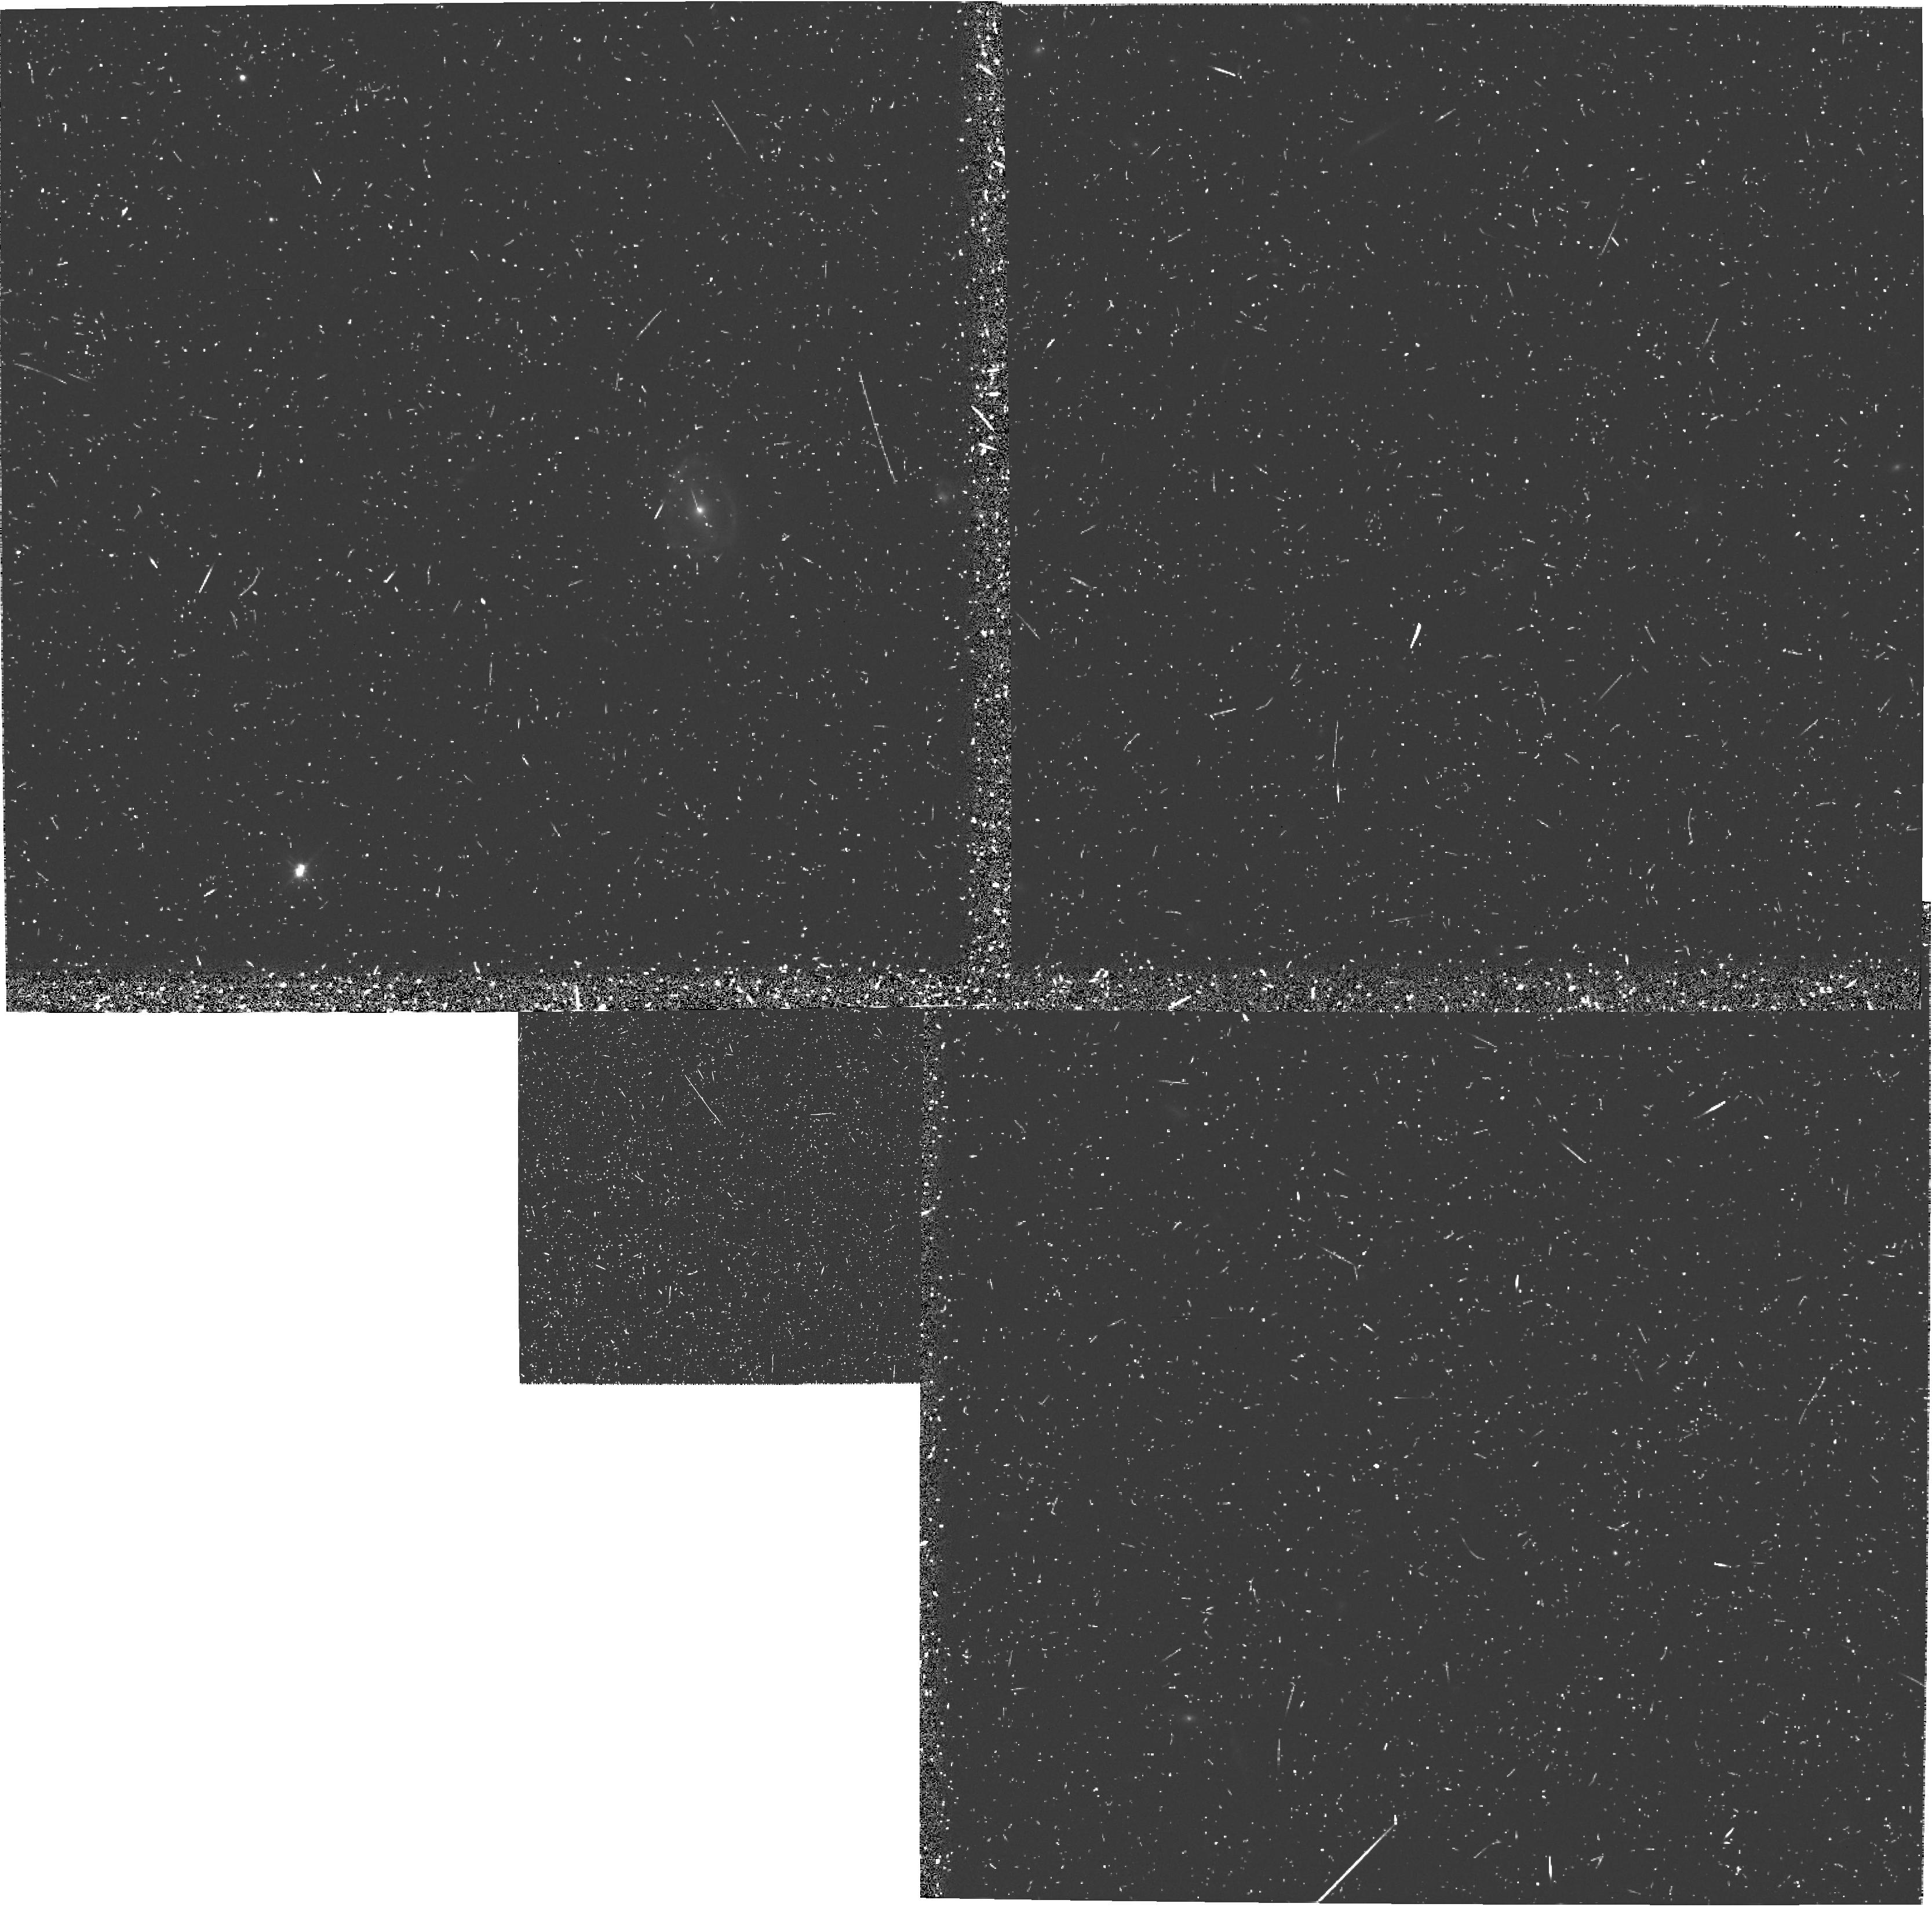
Target: 3C256. Instrument: WFPC2/PC. Filter: F555W. Exposure: 42 min. Observation ID: u39p0304r

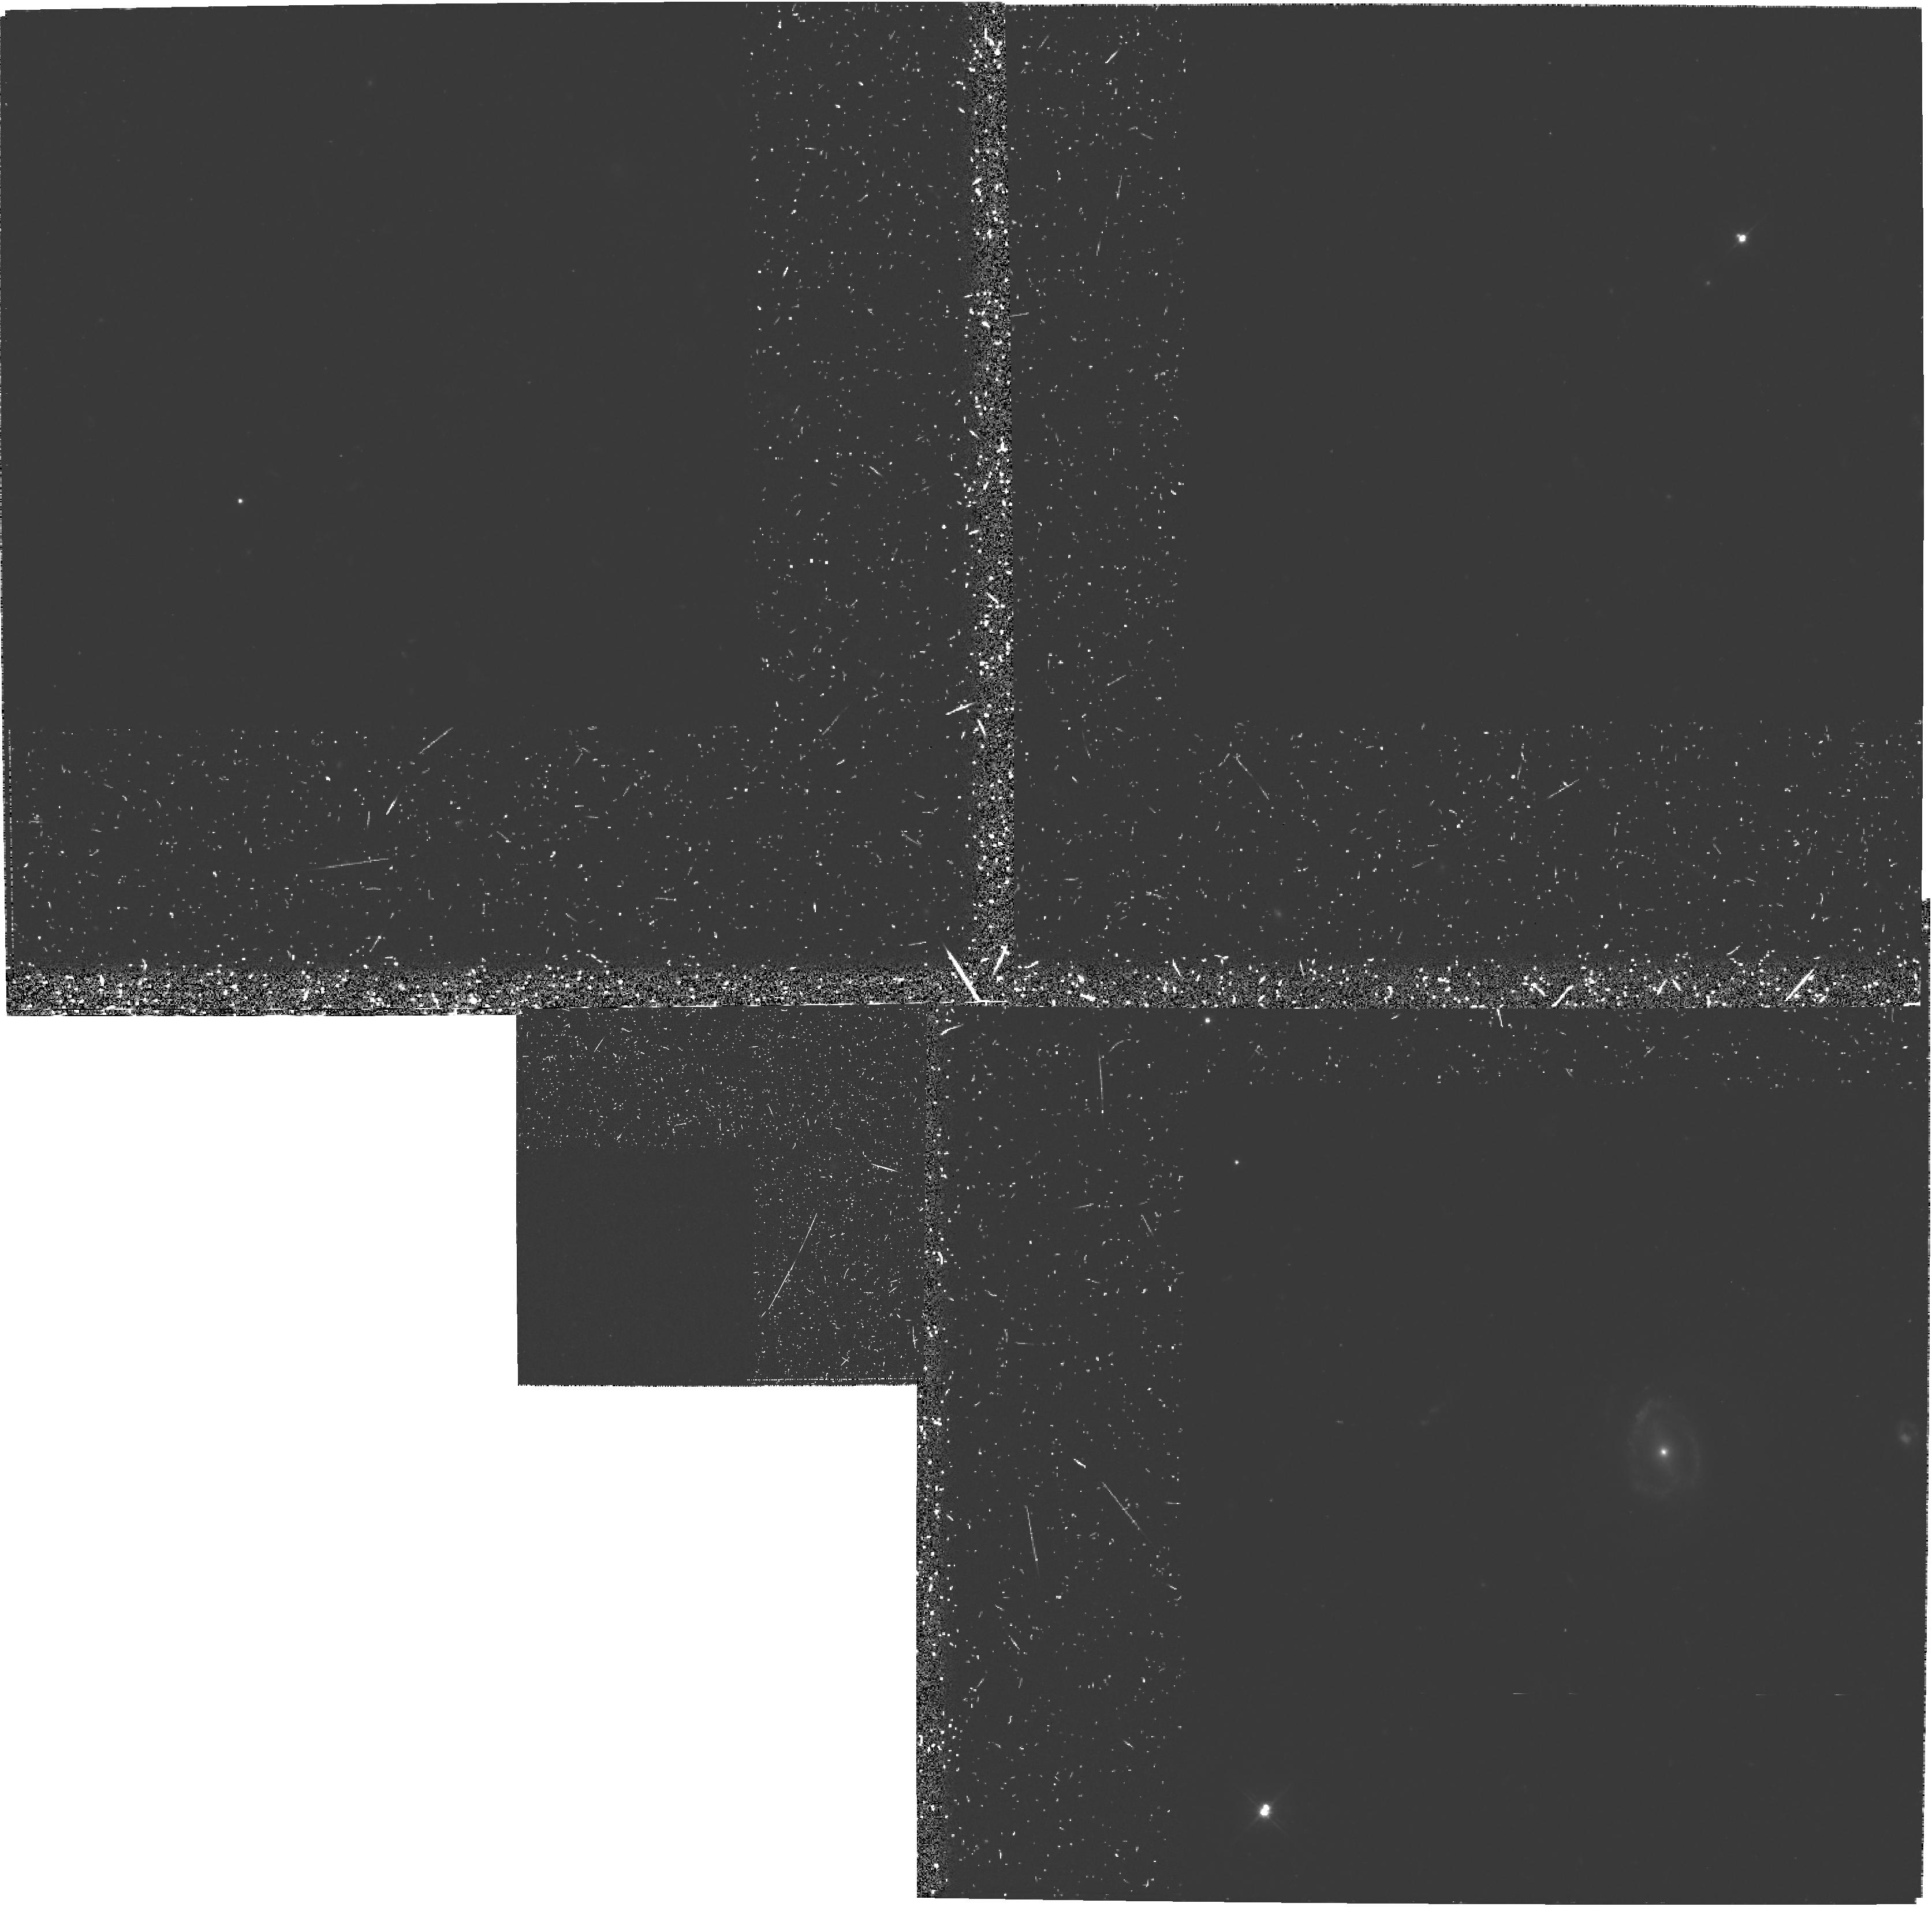
Target: 3C256. Instrument: WFPC2/PC. Filter: F555W-POLQ. Exposure: 2.8 h. Observation ID: hst_5925_02_wfpc2_pc_f555w-polq_u39p02

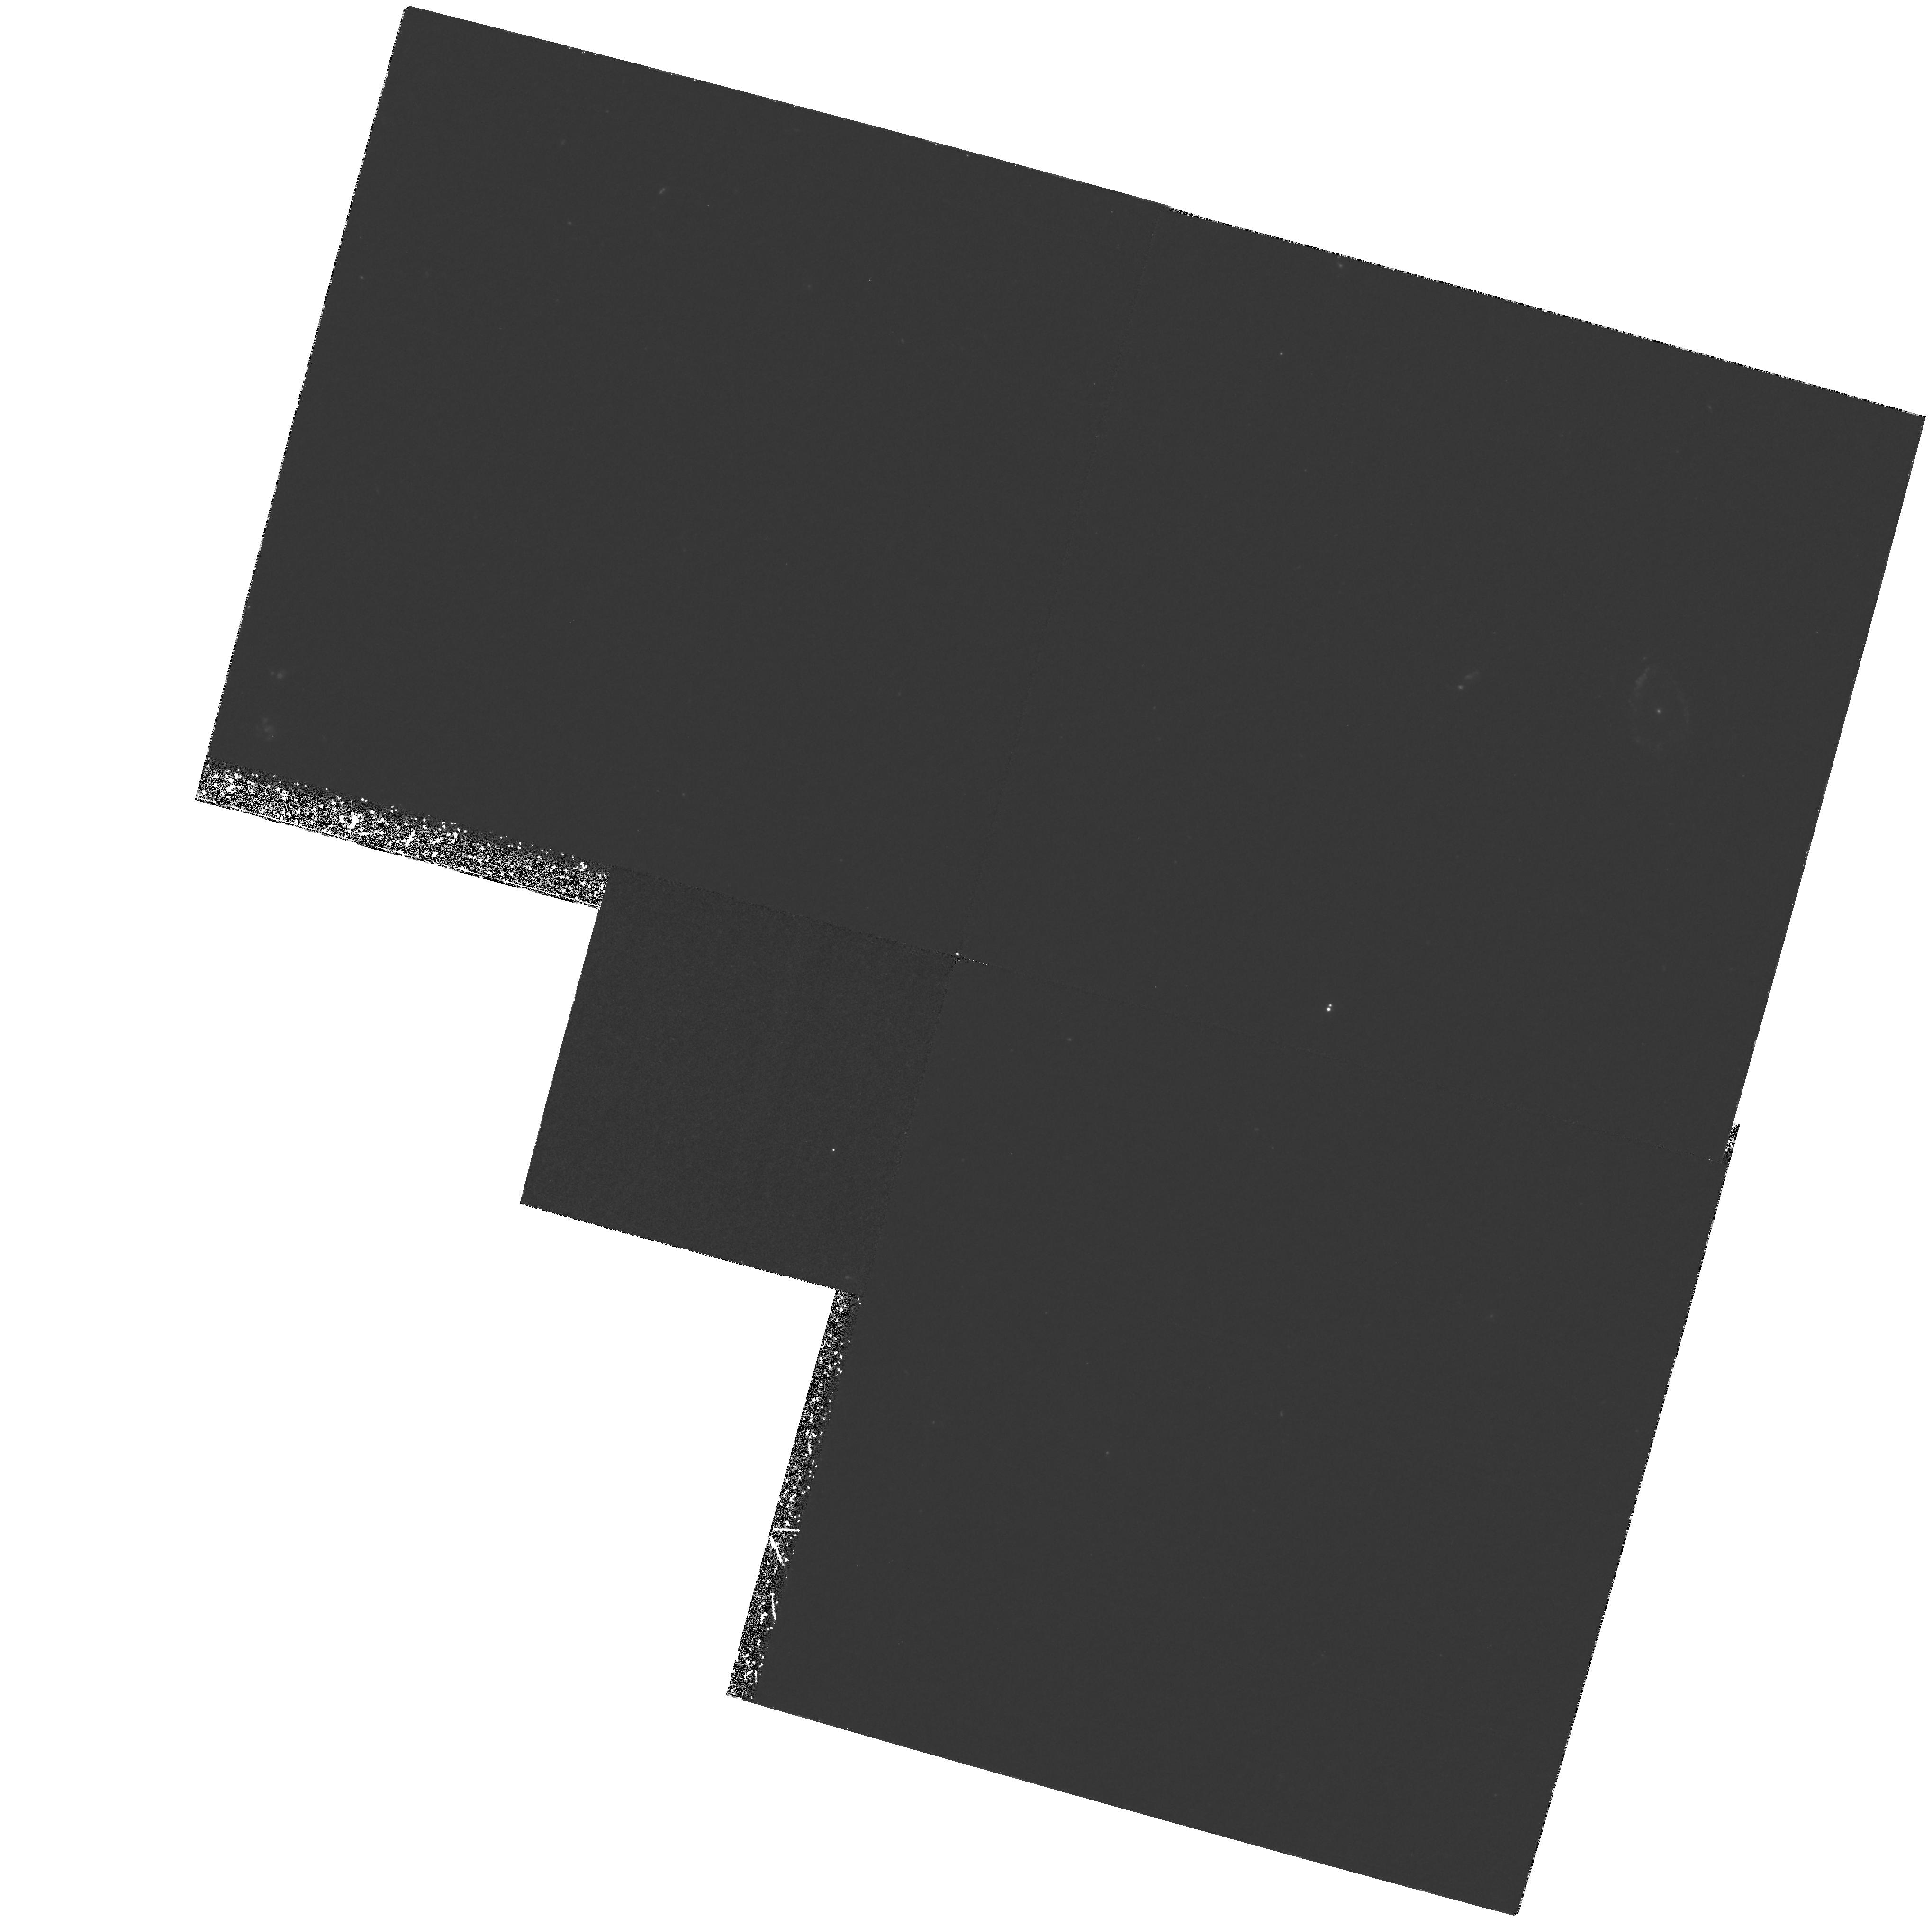
Target: 3C256. Instrument: WFPC2/PC. Filter: F336W. Exposure: 5.9 h. Observation ID: hst_5925_01_wfpc2_pc_f336w_u39p01

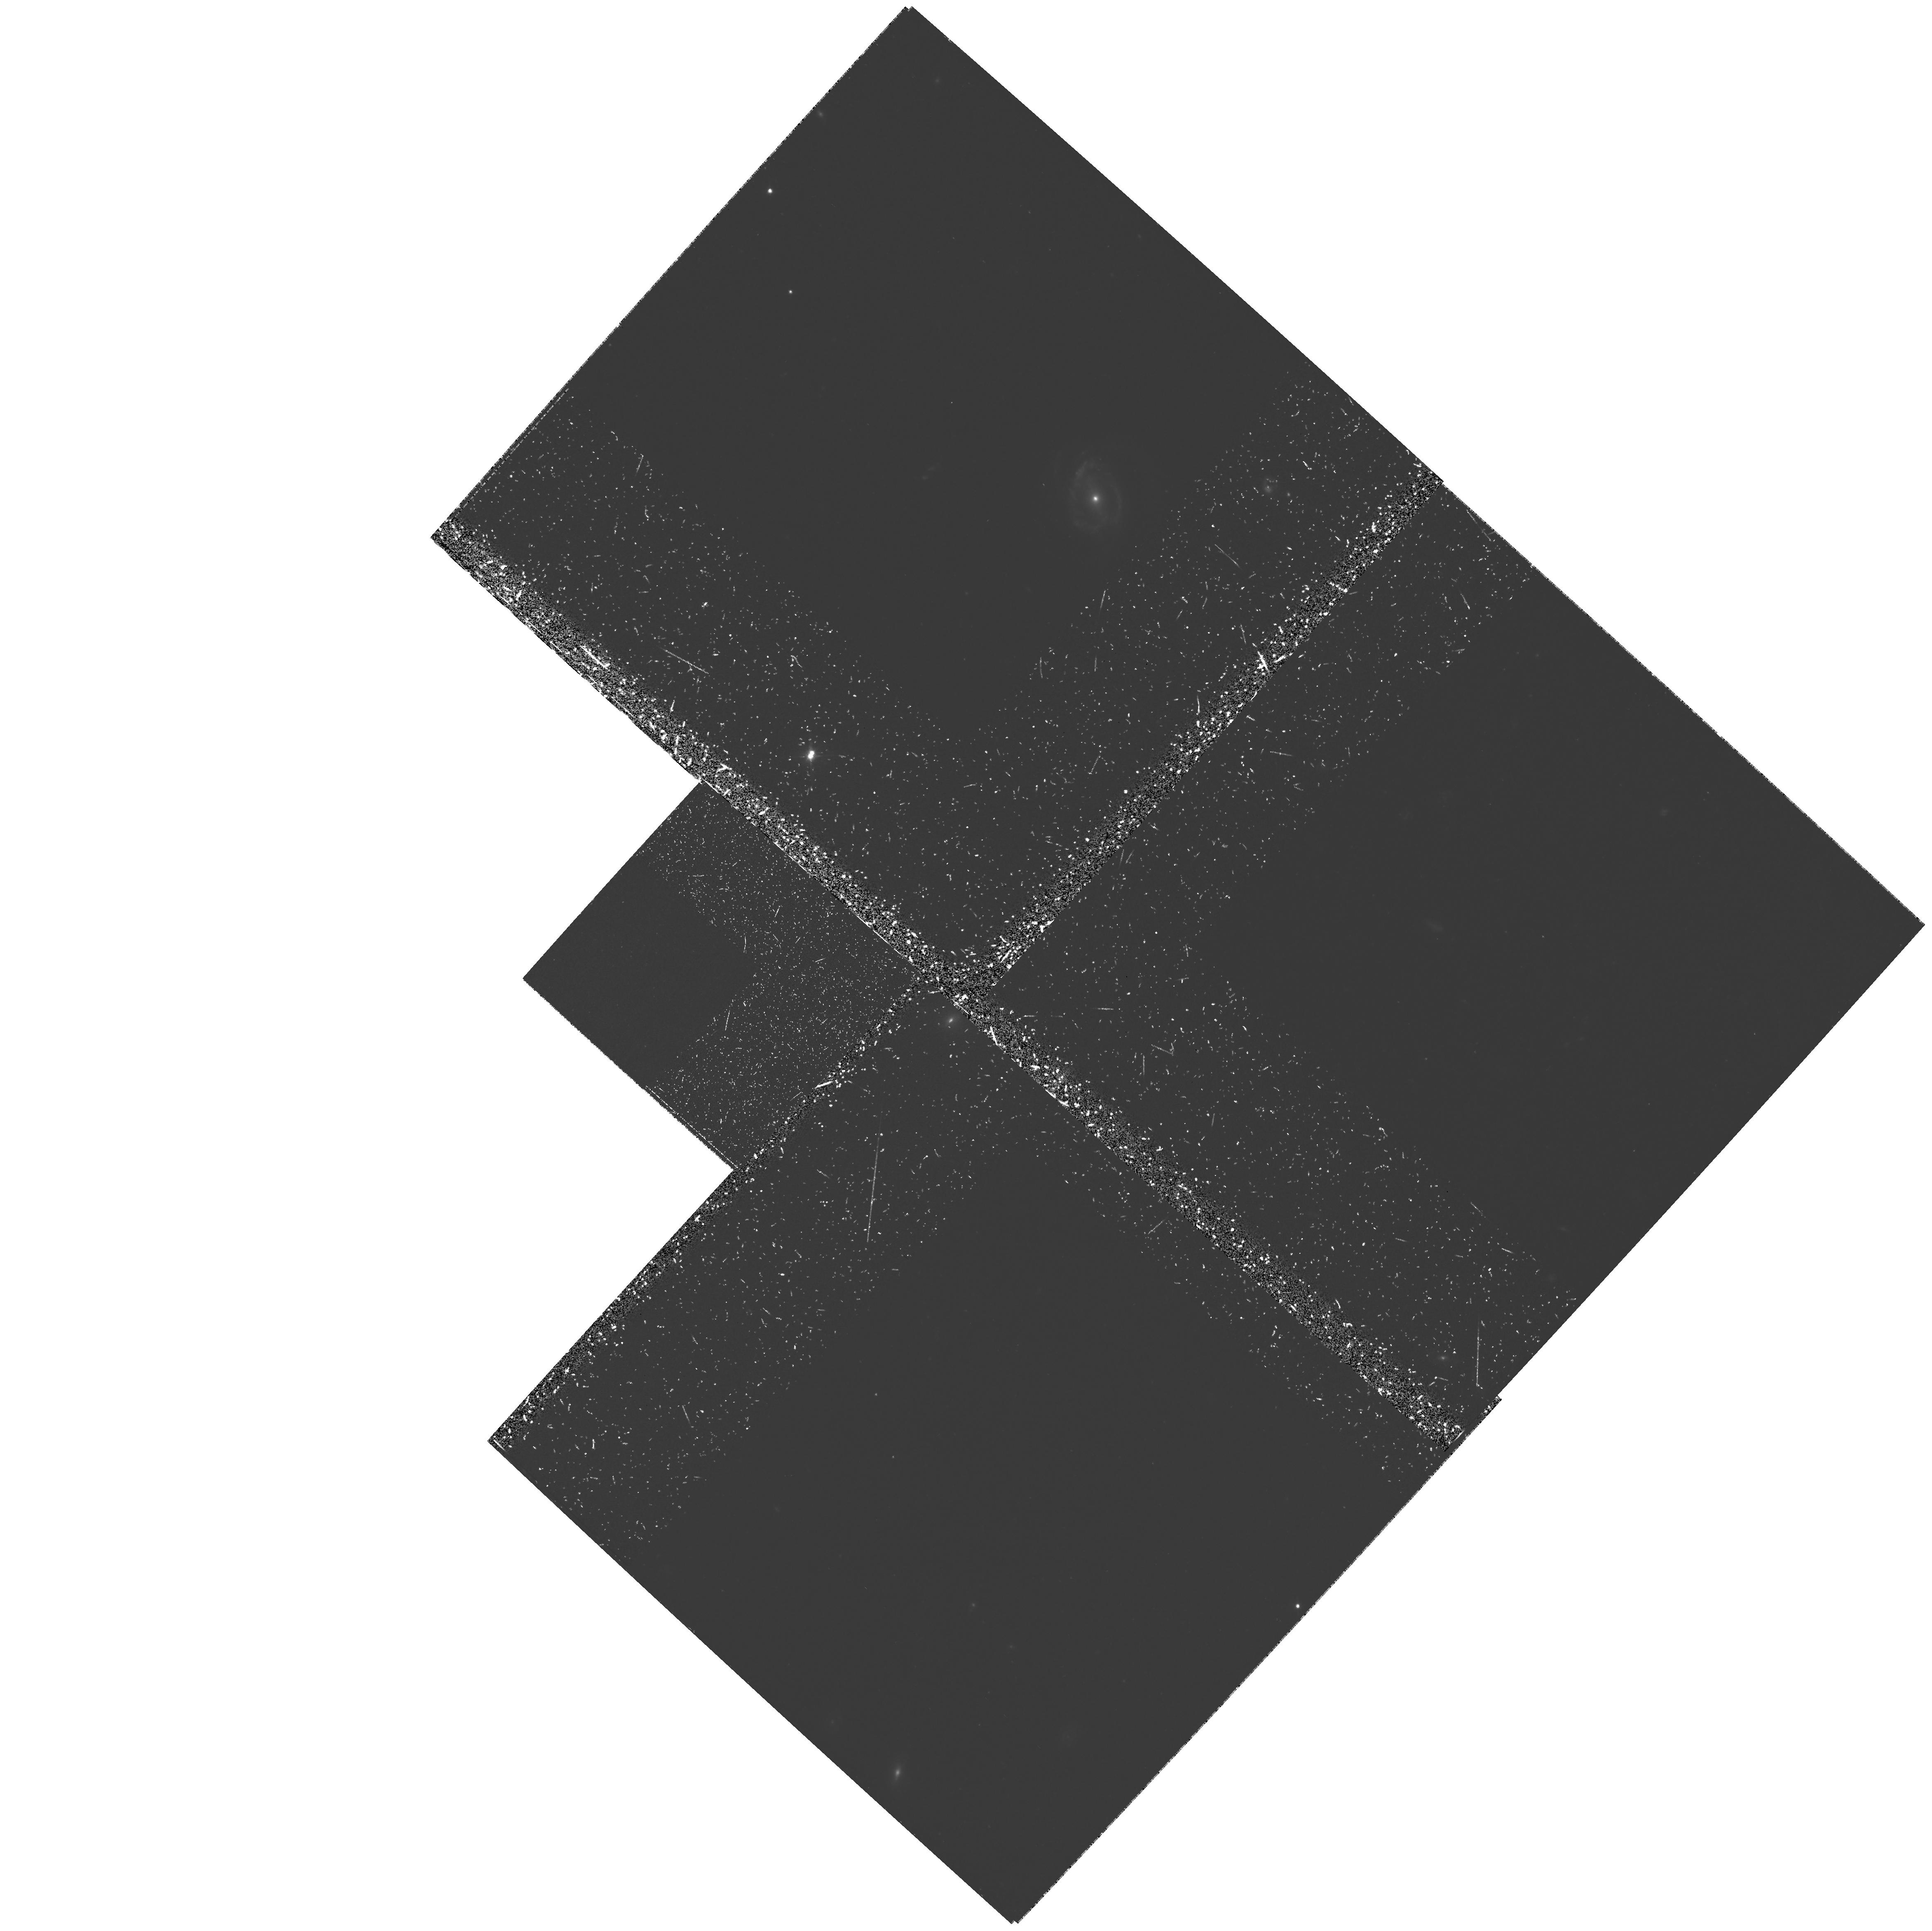
Target: 3C256. Instrument: WFPC2/PC. Filter: F555W-POLQ. Exposure: 2.8 h. Observation ID: hst_5925_05_wfpc2_pc_f555w-polq_u39p05

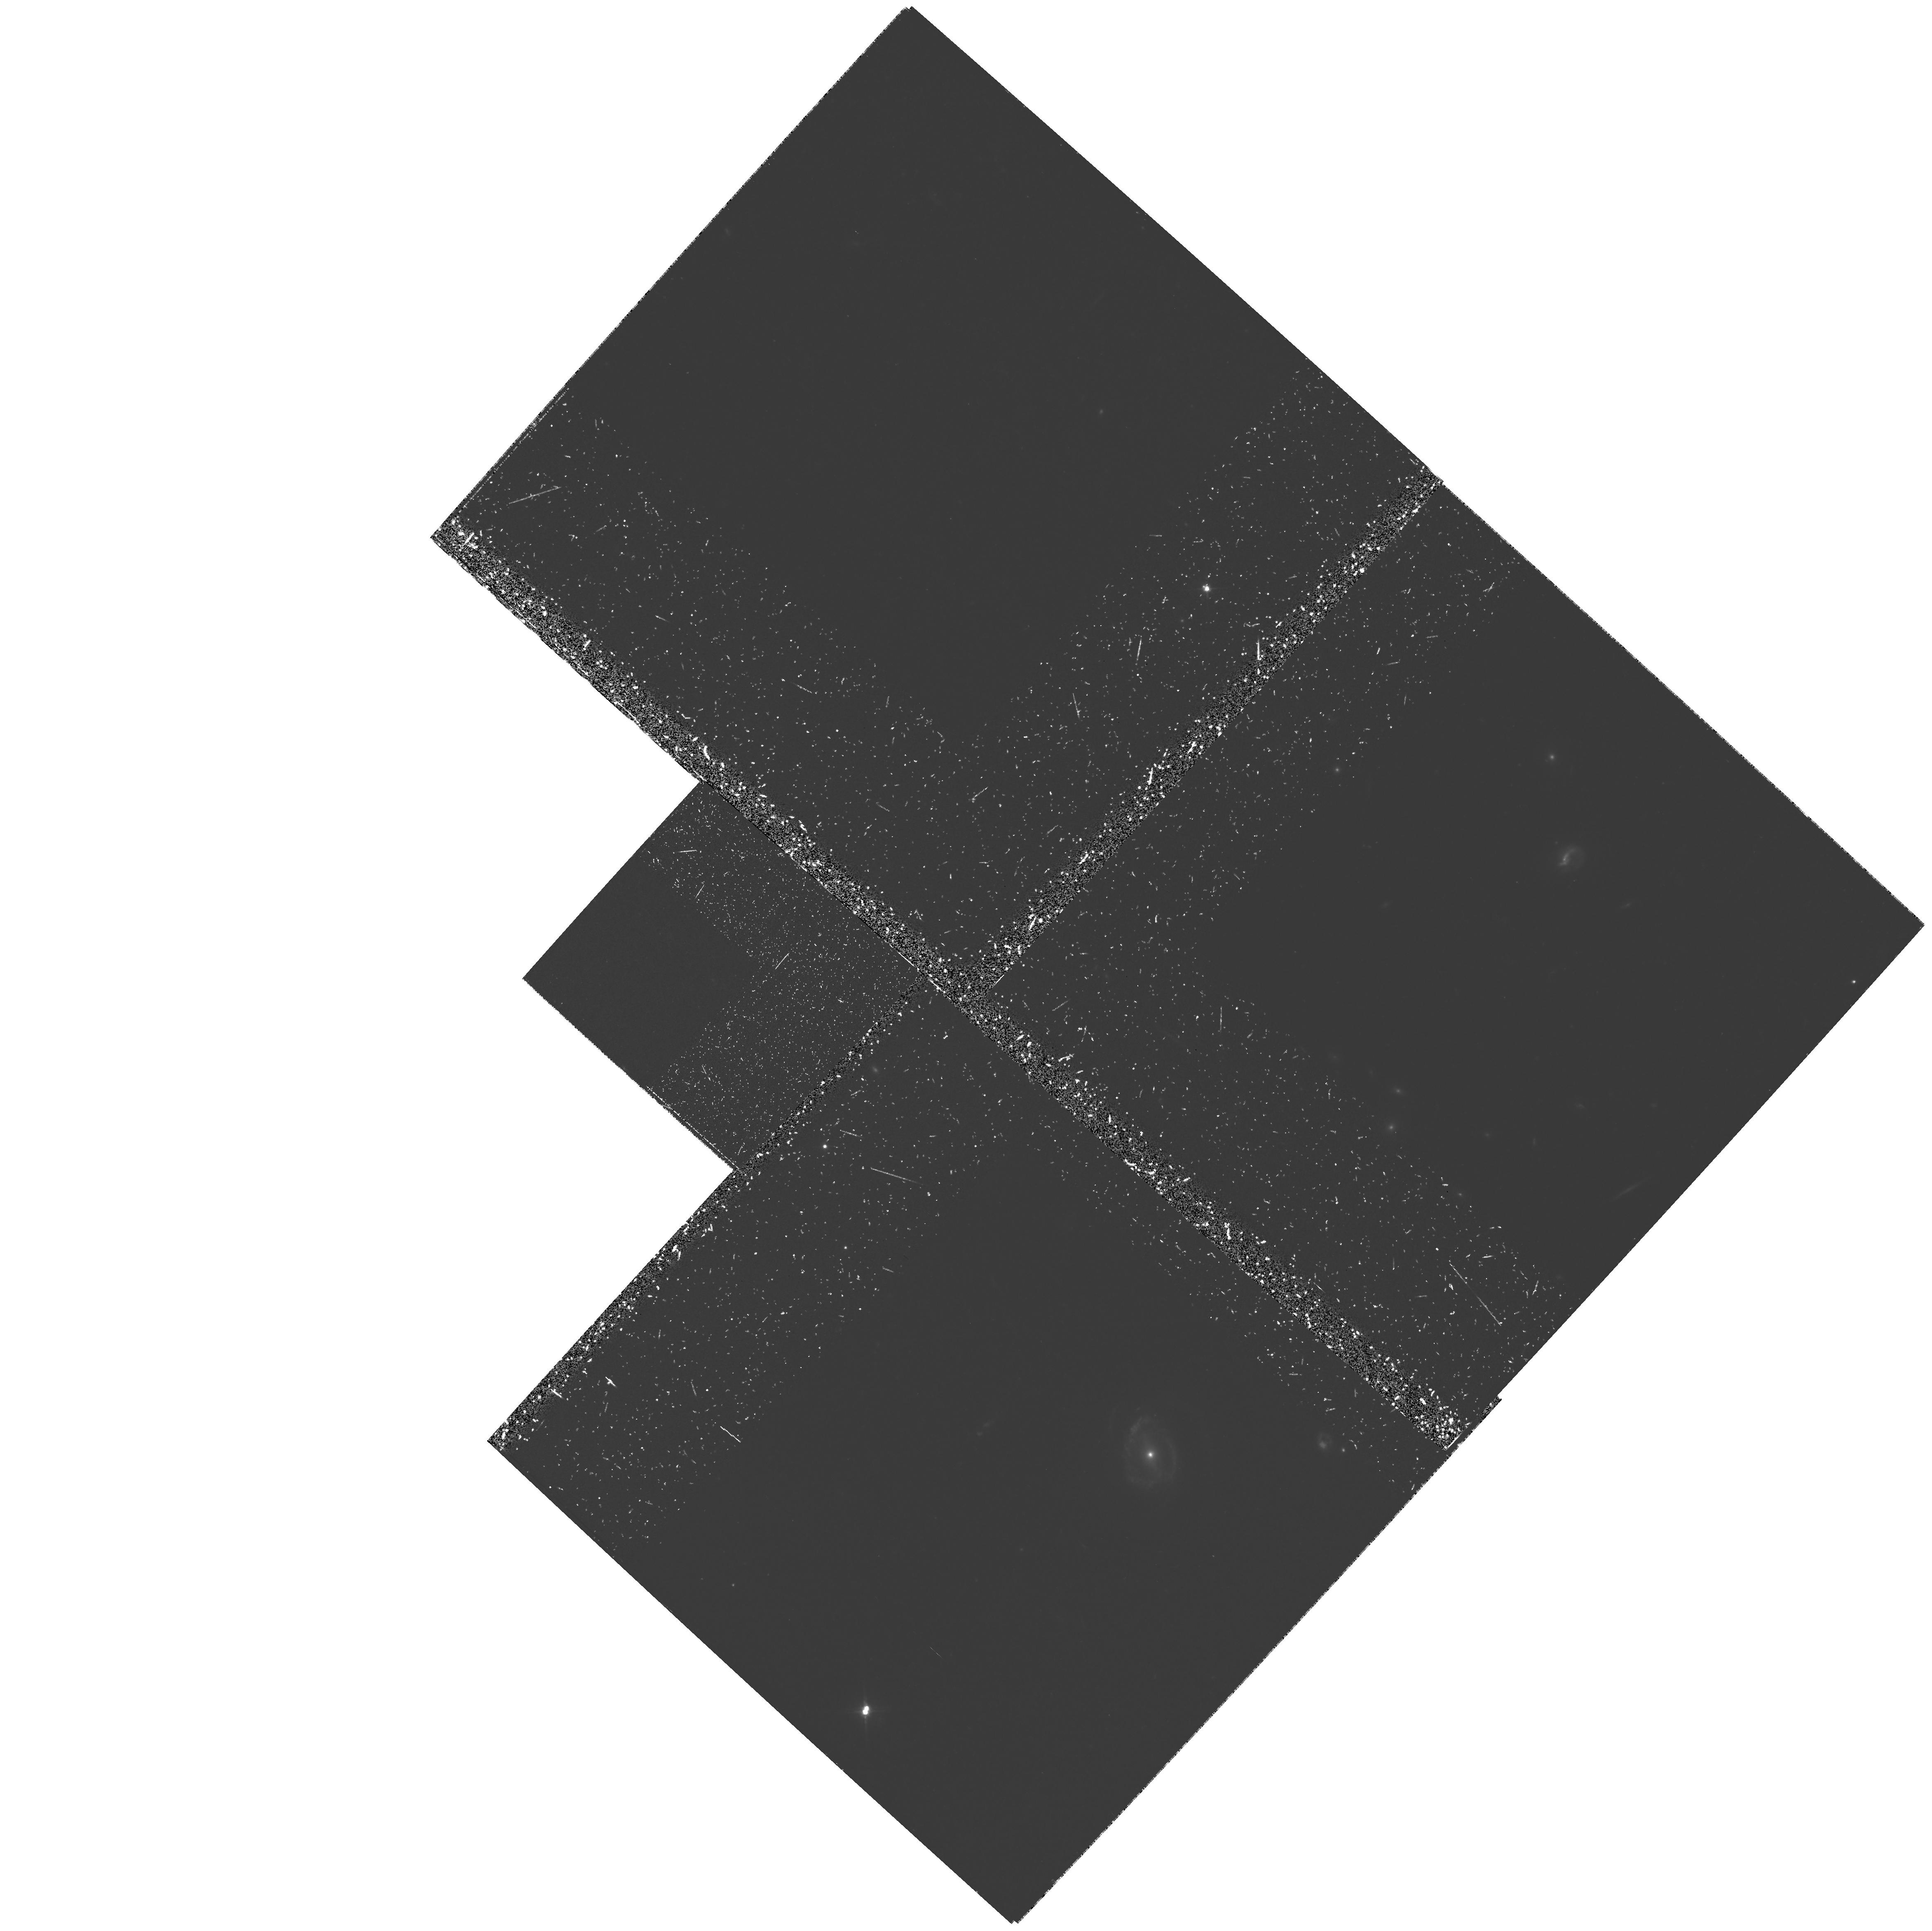
Target: 3C256. Instrument: WFPC2/PC. Filter: F555W-POLQ. Exposure: 2.8 h. Observation ID: hst_5925_04_wfpc2_pc_f555w-polq_u39p04

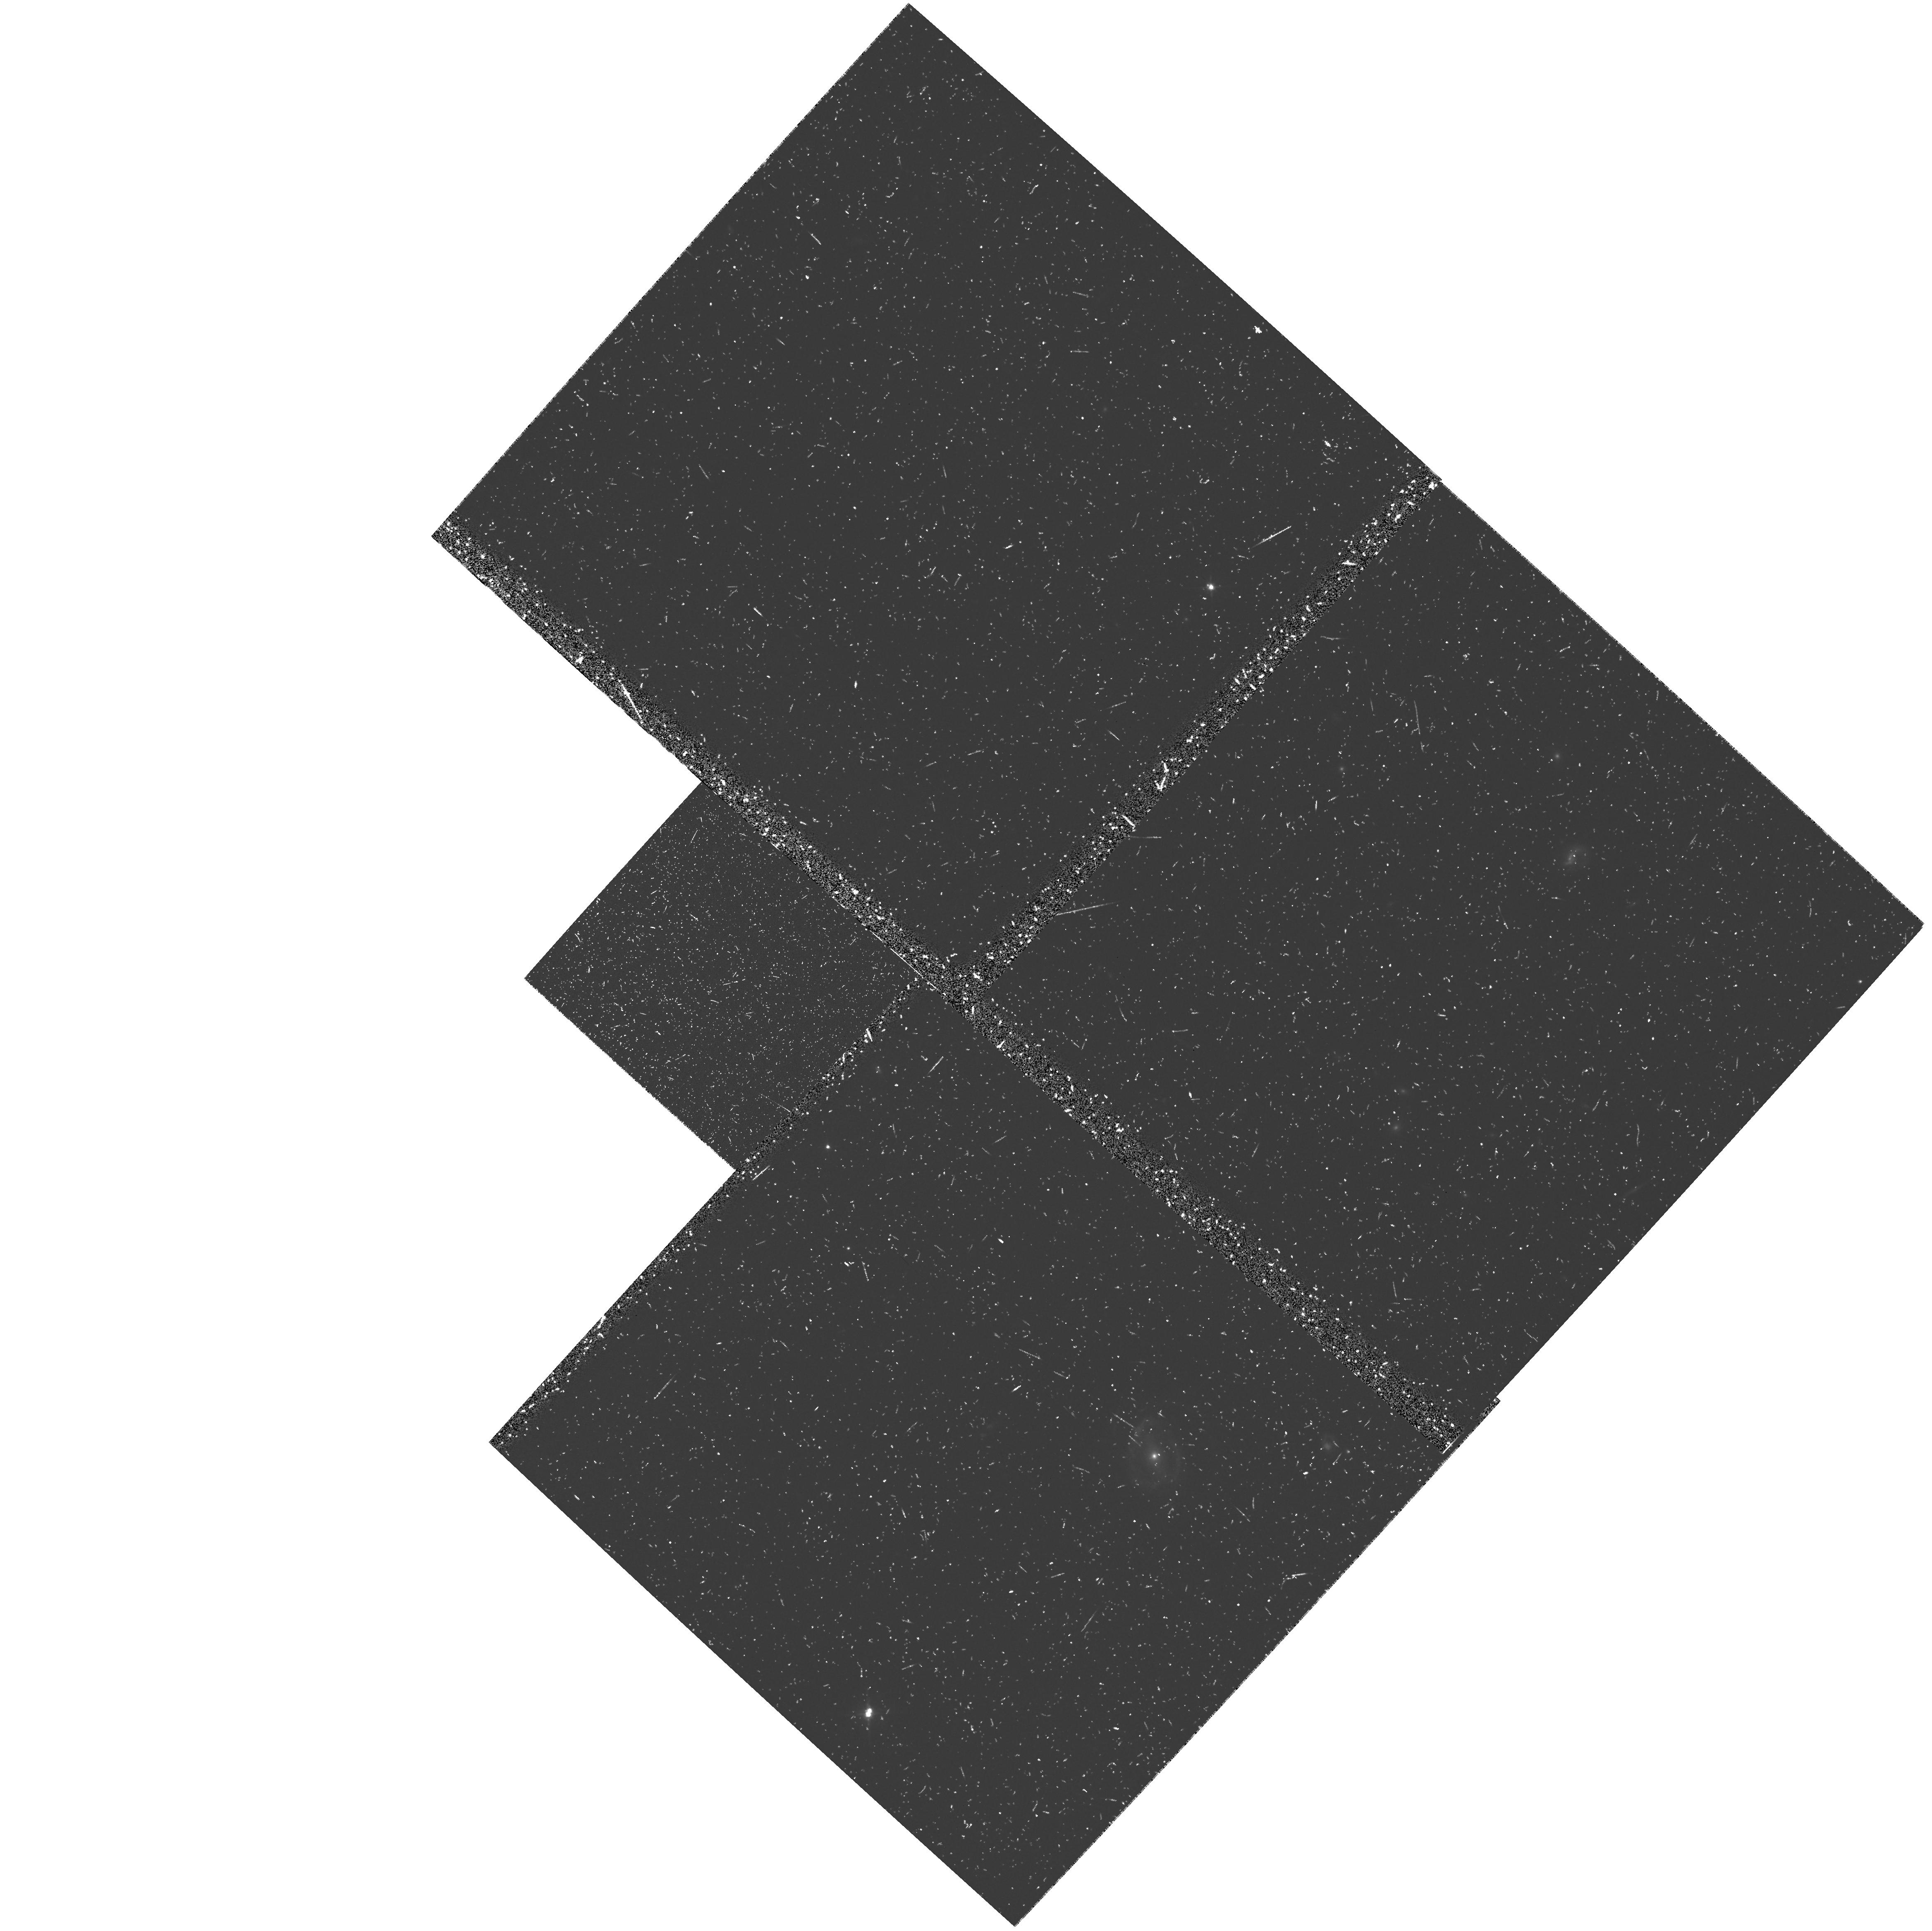
Target: 3C256. Instrument: WFPC2/PC. Filter: F555W. Exposure: 40 min. Observation ID: u39p0401r

The Polarization and Emission Line Morphology of the Protogalaxy Candidate 3C 256 (PI: Eisenhardt, Peter)

We propose imaging polarimetry and emission-line imaging observations of the distant radio galaxy 3C 256. It is the bluest known 3C radio galaxy, being bluer than a star forming dwarf Irr galaxy. It is also perhaps the best example of the alignment effect since it exhibits high surface brightness UV to IR continuum emission aligned with its radio axis. Its spectral energy distribution is reasonably well matched by a single 0.3 Gyr old starburst model, supporting the view that the alignment effect is due to star formation along the radio jet, and in this case may even have formed the bulk of the galaxy's stars. On the other hand, ground-based optical polarimetry shows that the UV emission from 3C 256 is highly polarized, consistent with much of the UV continuum being produced by scattering of a nuclear source. Thus, 3C 256 is an excellent object for testing the significance of two competing models for the alignment affect: stimulated star formation, and scattering of non-stellar nuclear continuum. Using high resolution emission-line imaging in Lyman alpha as well as broad band imaging polarimetry we will be able to study the distribution of the scattering centers, of emission-line producing clouds, and of star forming regions. These data will provide a direct measurement of the contribution of these processes to the strong alignment effect in 3C 256, and perhaps in radio galaxies in general.